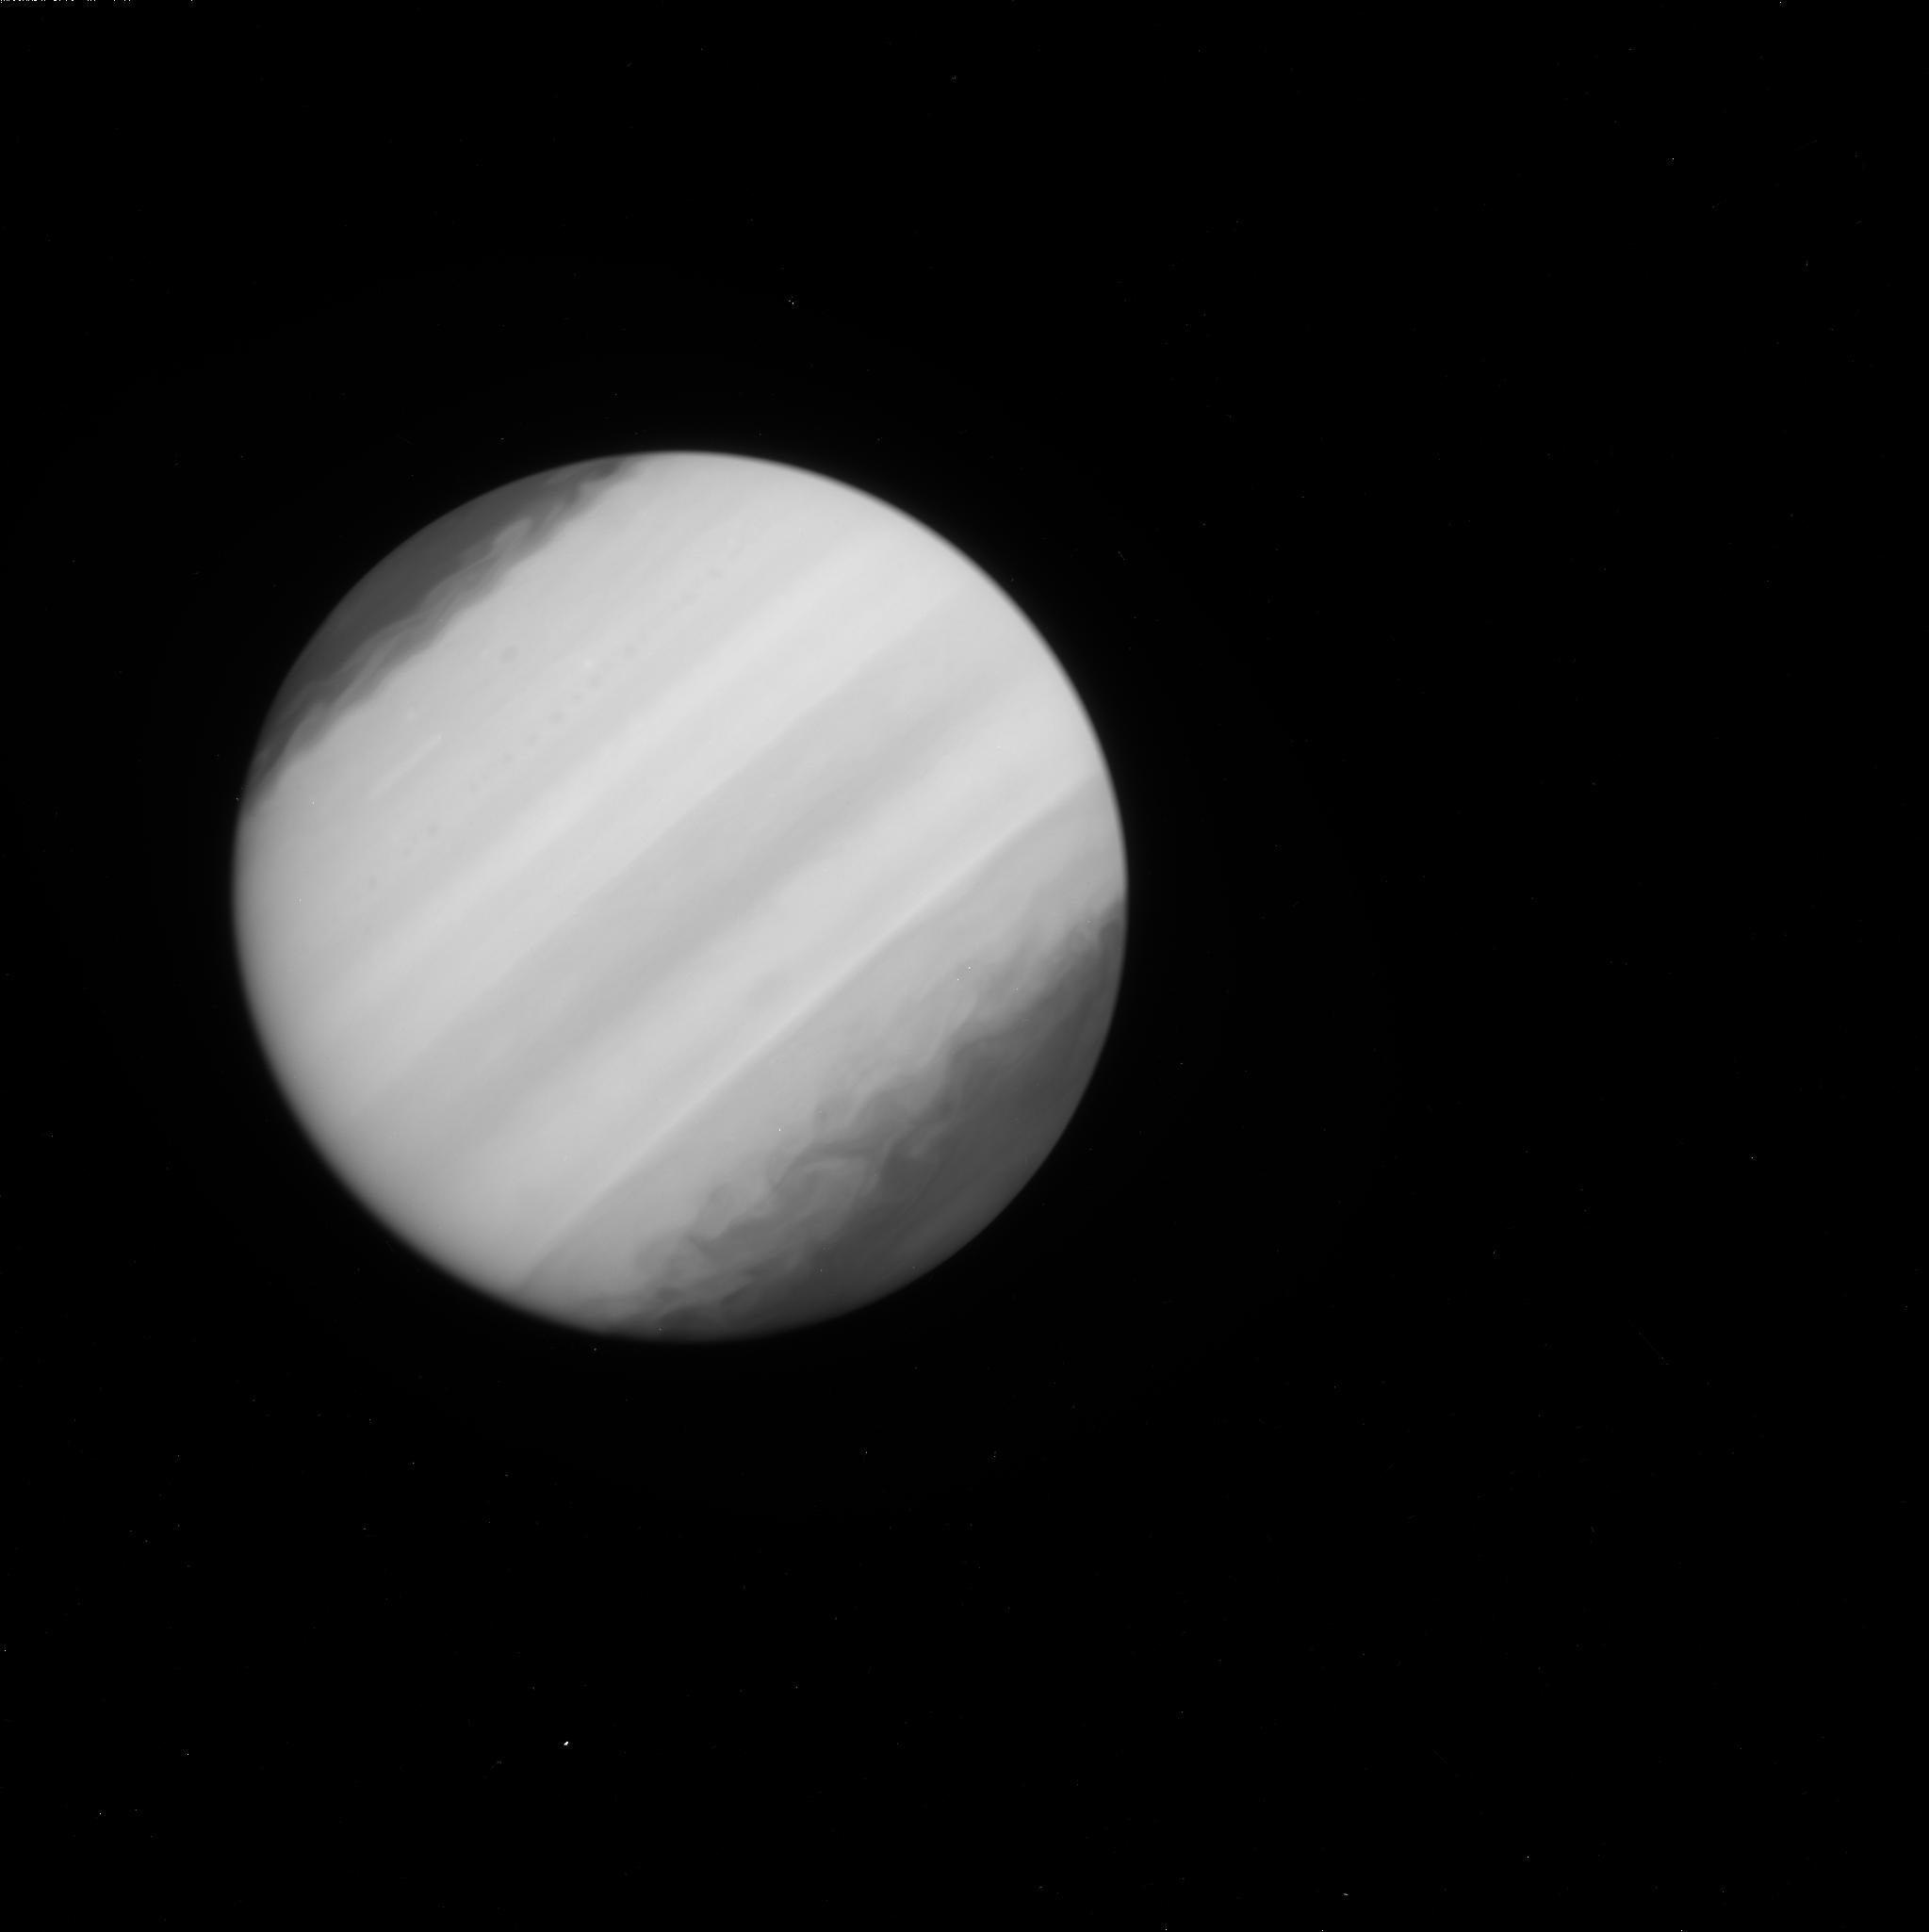
Target: JUPITER-IMPACT. Instrument: WFC3/UVIS. Filter: F225W. Exposure: 2 min. Observation ID: ibfy01akq

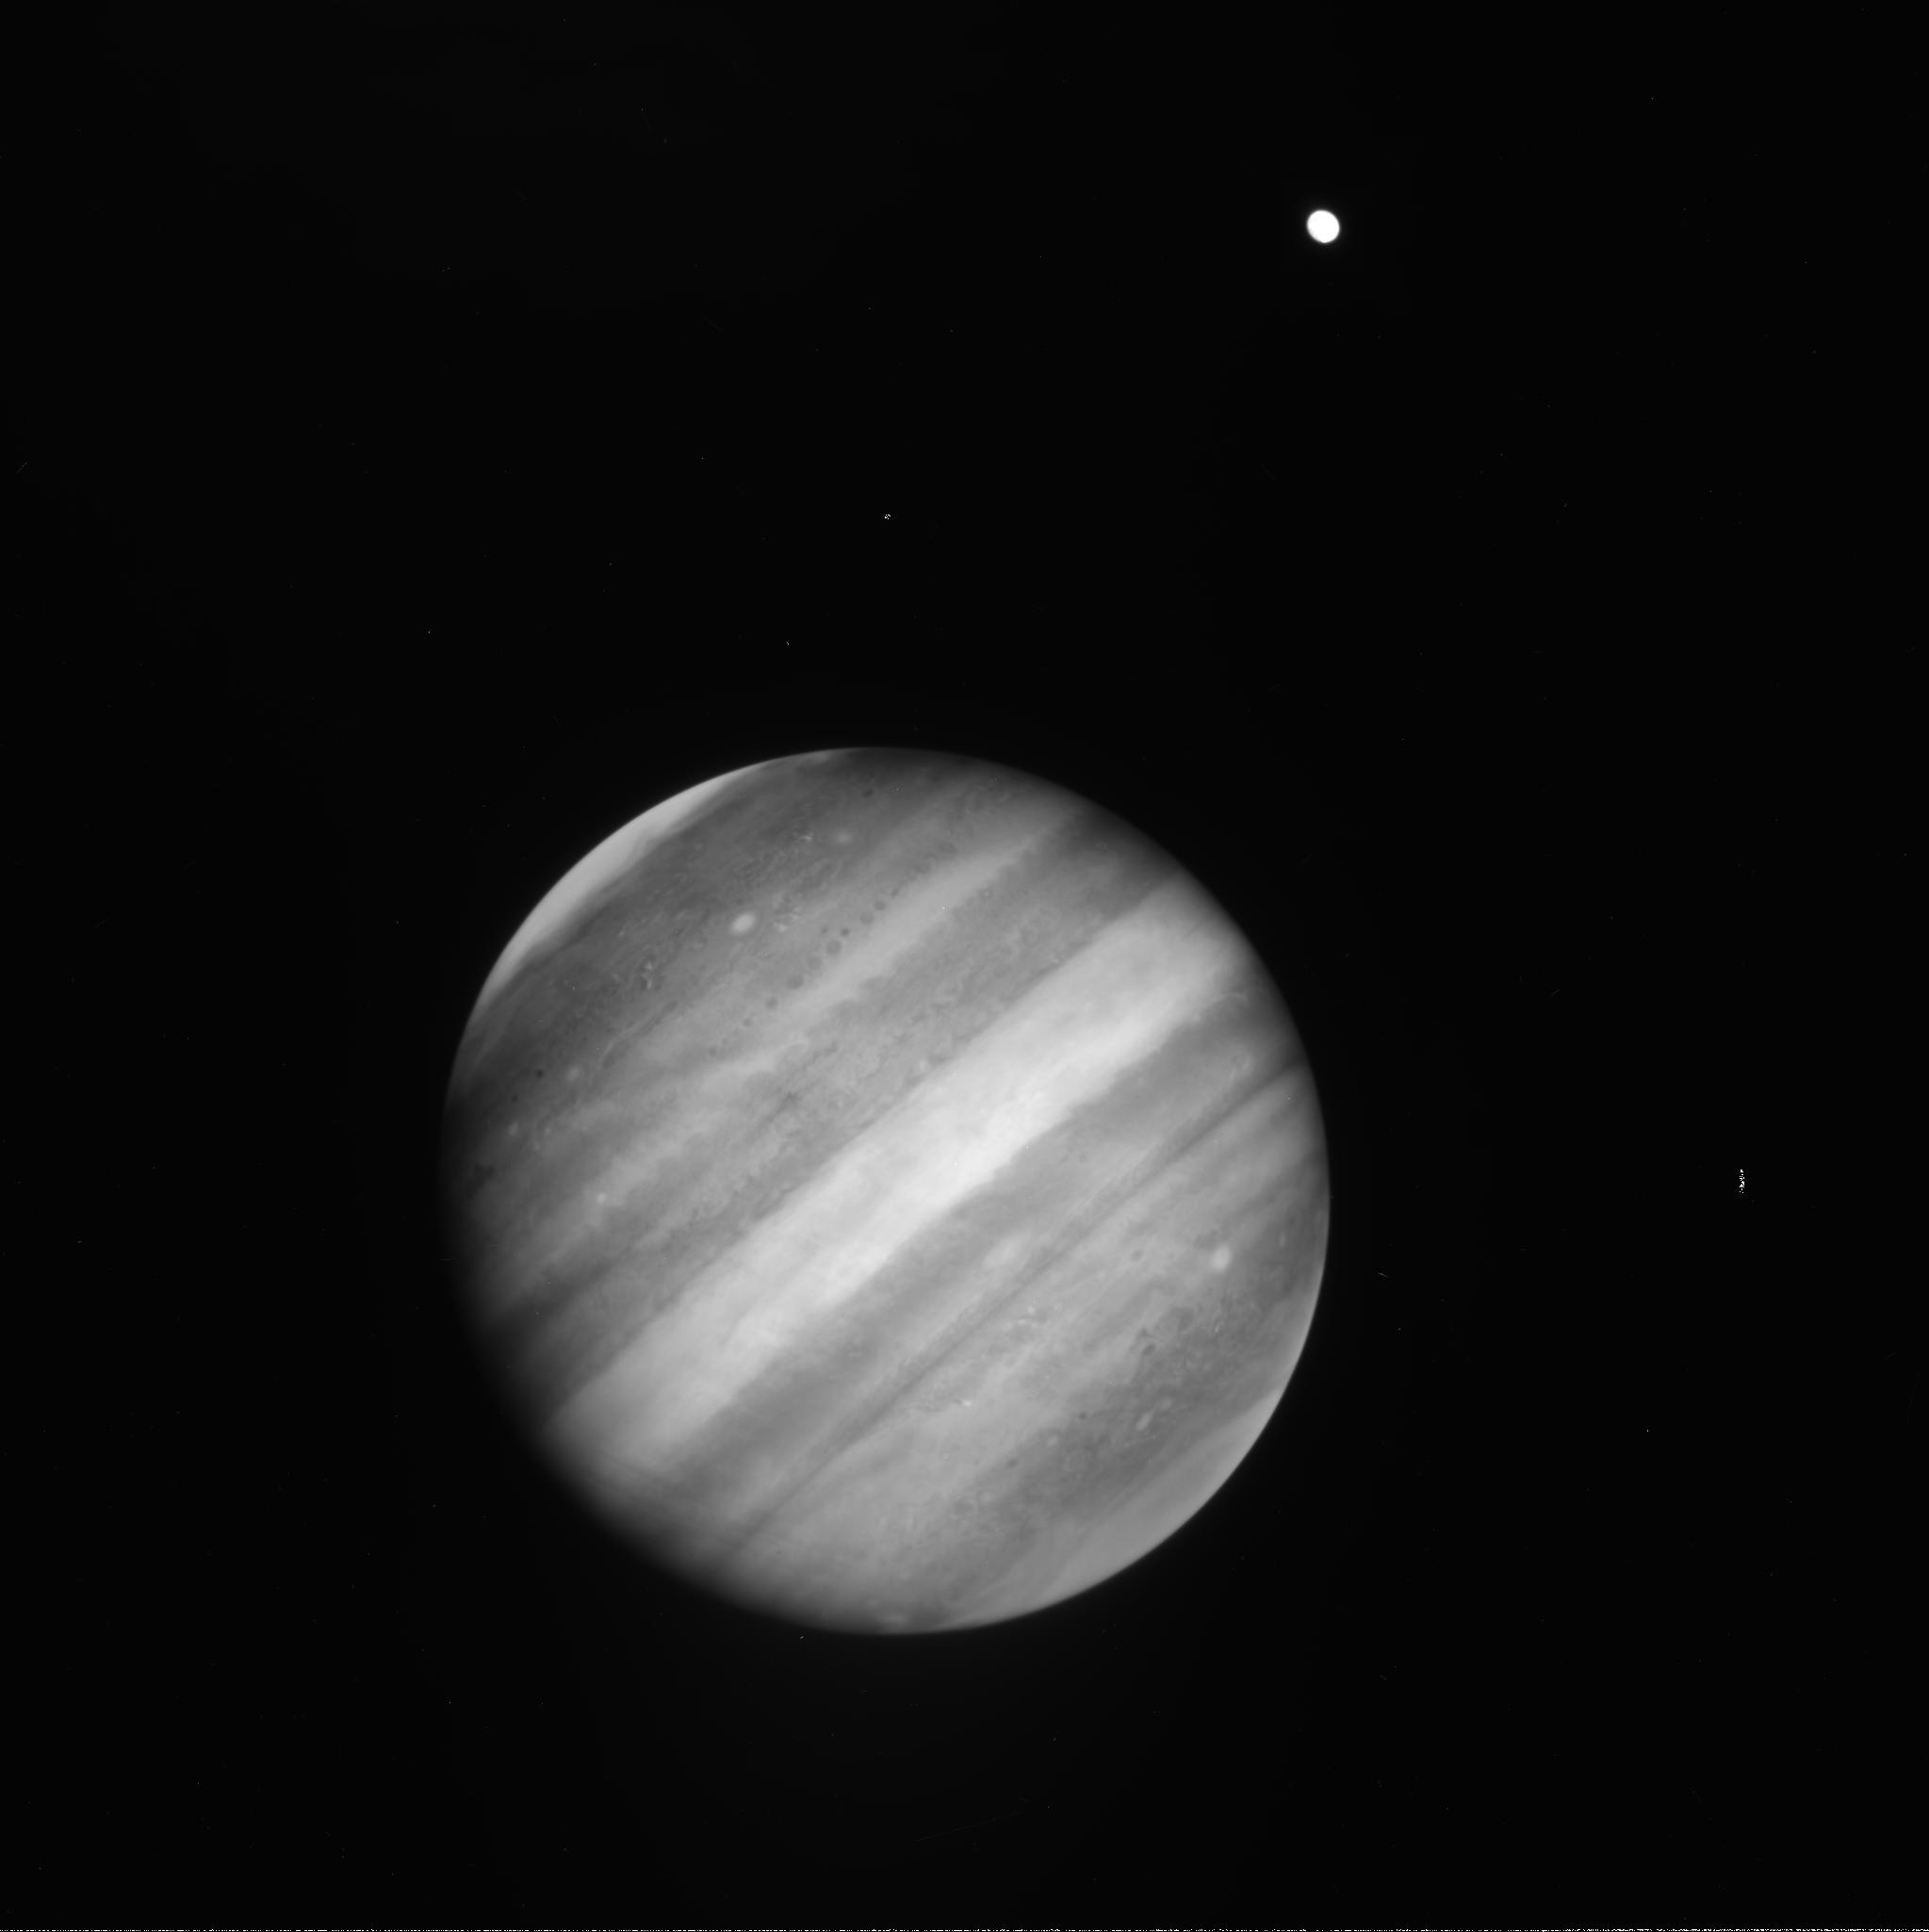
Target: JUPITER-IMPACT. Instrument: WFC3/UVIS. Filter: FQ889N. Exposure: 1 min. Observation ID: ibfy01ahq

Rapid Response: Unexpected Jupiter Impact (PI: Simon, Amy)

On 3 June 2010, amateur astronomers A. Wesley and C. Go independently captured observations of an impact on Jupiter: the bright flash of an impact itself, not the dark aftermath as seen in 2009. This event was completely unexpected given the recent impact in 2009, and contradicts recently revised predictions of jovian impact rates. Three circumstances make this 2009 event unique: first, the event was captured on video; second, it was on the jovian day-side and hence fully visible from Earth; and third, it was at low latitude (i.e., favorably placed on the planet). These factors will permit a lightcurve to be extracted, which is critical for determining the energy of the explosion and hence the size of the impacting body (not available for the 2009 event and available for only a few 1994 events by Galileo). As of this writing, no dark impact site has been detected with telescopes of any aperture, including the Gemini North telescope. Hubble may be the only facility with high enough spatial resolution to detect the 2010 impact site. If Hubble images show a site, then the body's trajectory might be obtainable. If no site is detected, then Hubble will confirm that this is the first observation of a meteor on another atmosphere-bearing planet. If an event of this size occurred on Earth, it would be likely be termed a Type 1 Low-Altitude Airburst, like Tunguska or larger. Thus, this new event could become the best-observed analogue of a terrestrial airburst of the size that dominates the impact threat to humans. The observations we propose should provide independent constraints on penetration depth and atmospheric effects. This data will strongly inform our understanding of terrestrial airbursts and allow better quantification of the associated threat. We request a single orbit to image the impact latitude on the planet's central meridian. Of critical importance are Hubble's unique UV sensitivity (critical for assessing aspects of the 2009 impact, and not obtainable from any ground-based facility) and Hubble's high spatial resolution (also not obtainable in the visible form any ground-based telescope).